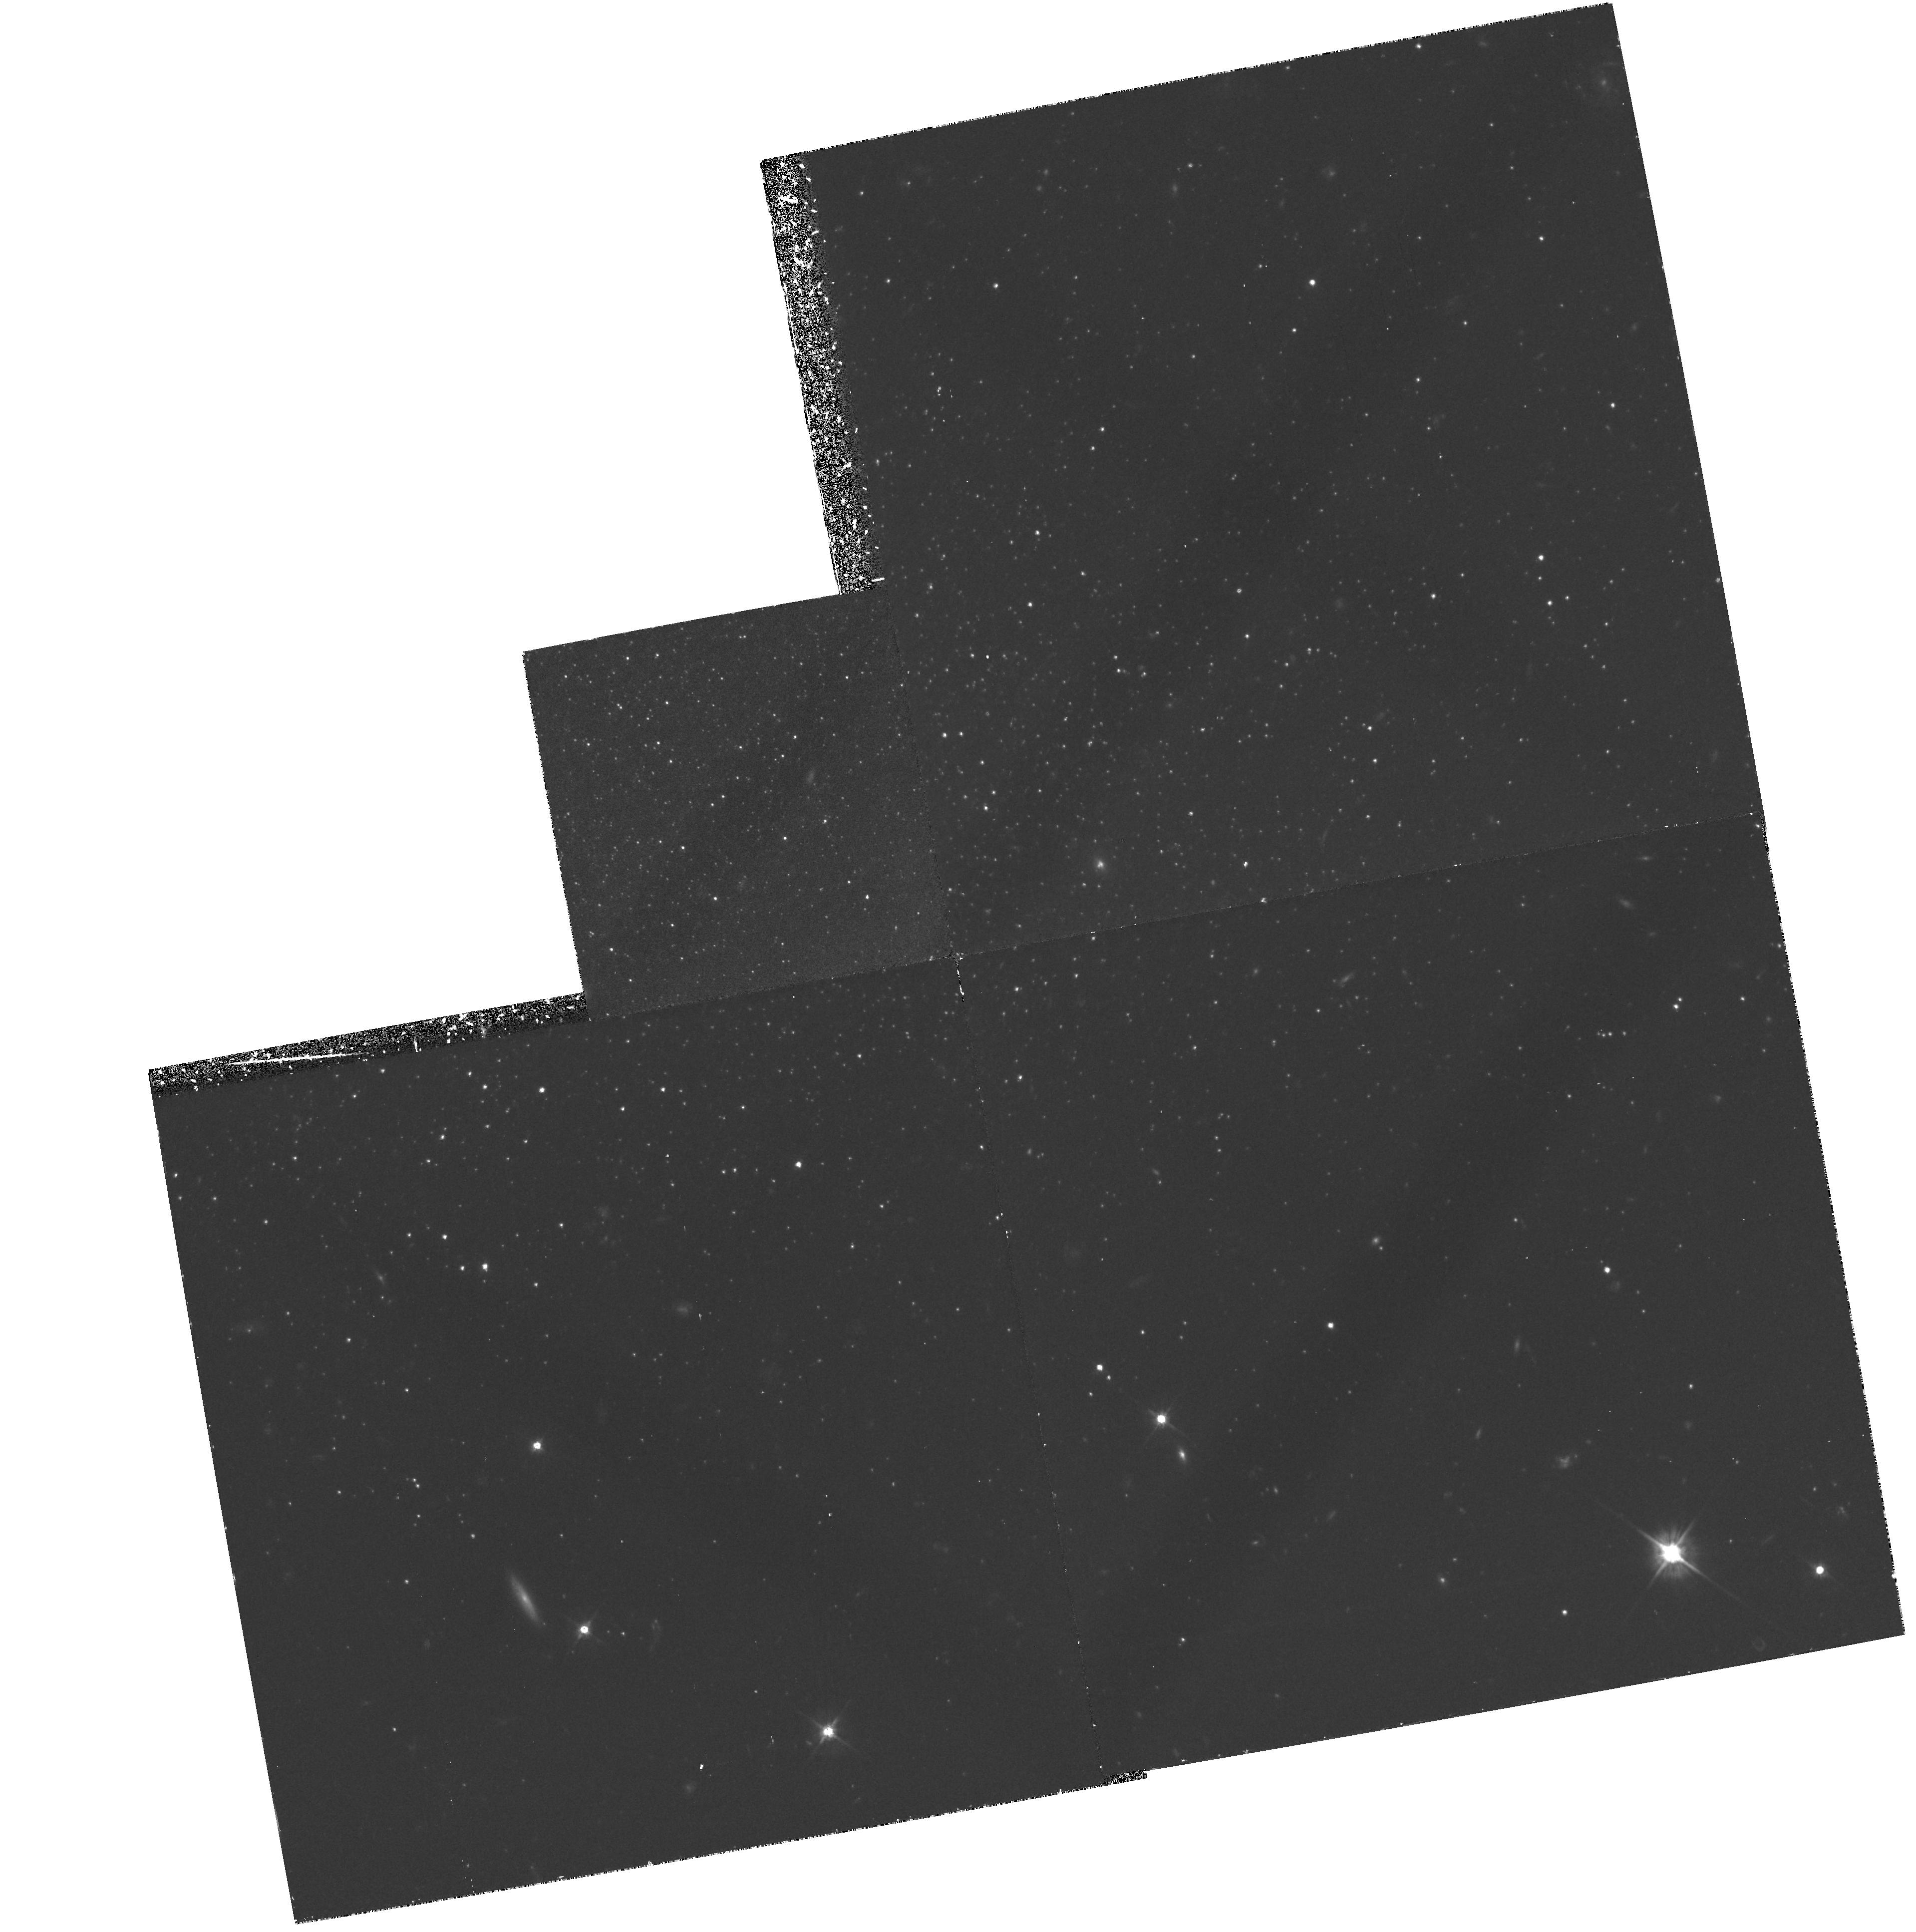
Target: TUCANA. Instrument: WFPC2/PC. Filter: F555W. Exposure: 2 h. Observation ID: hst_5423_02_wfpc2_pc_f555w_u2cw02

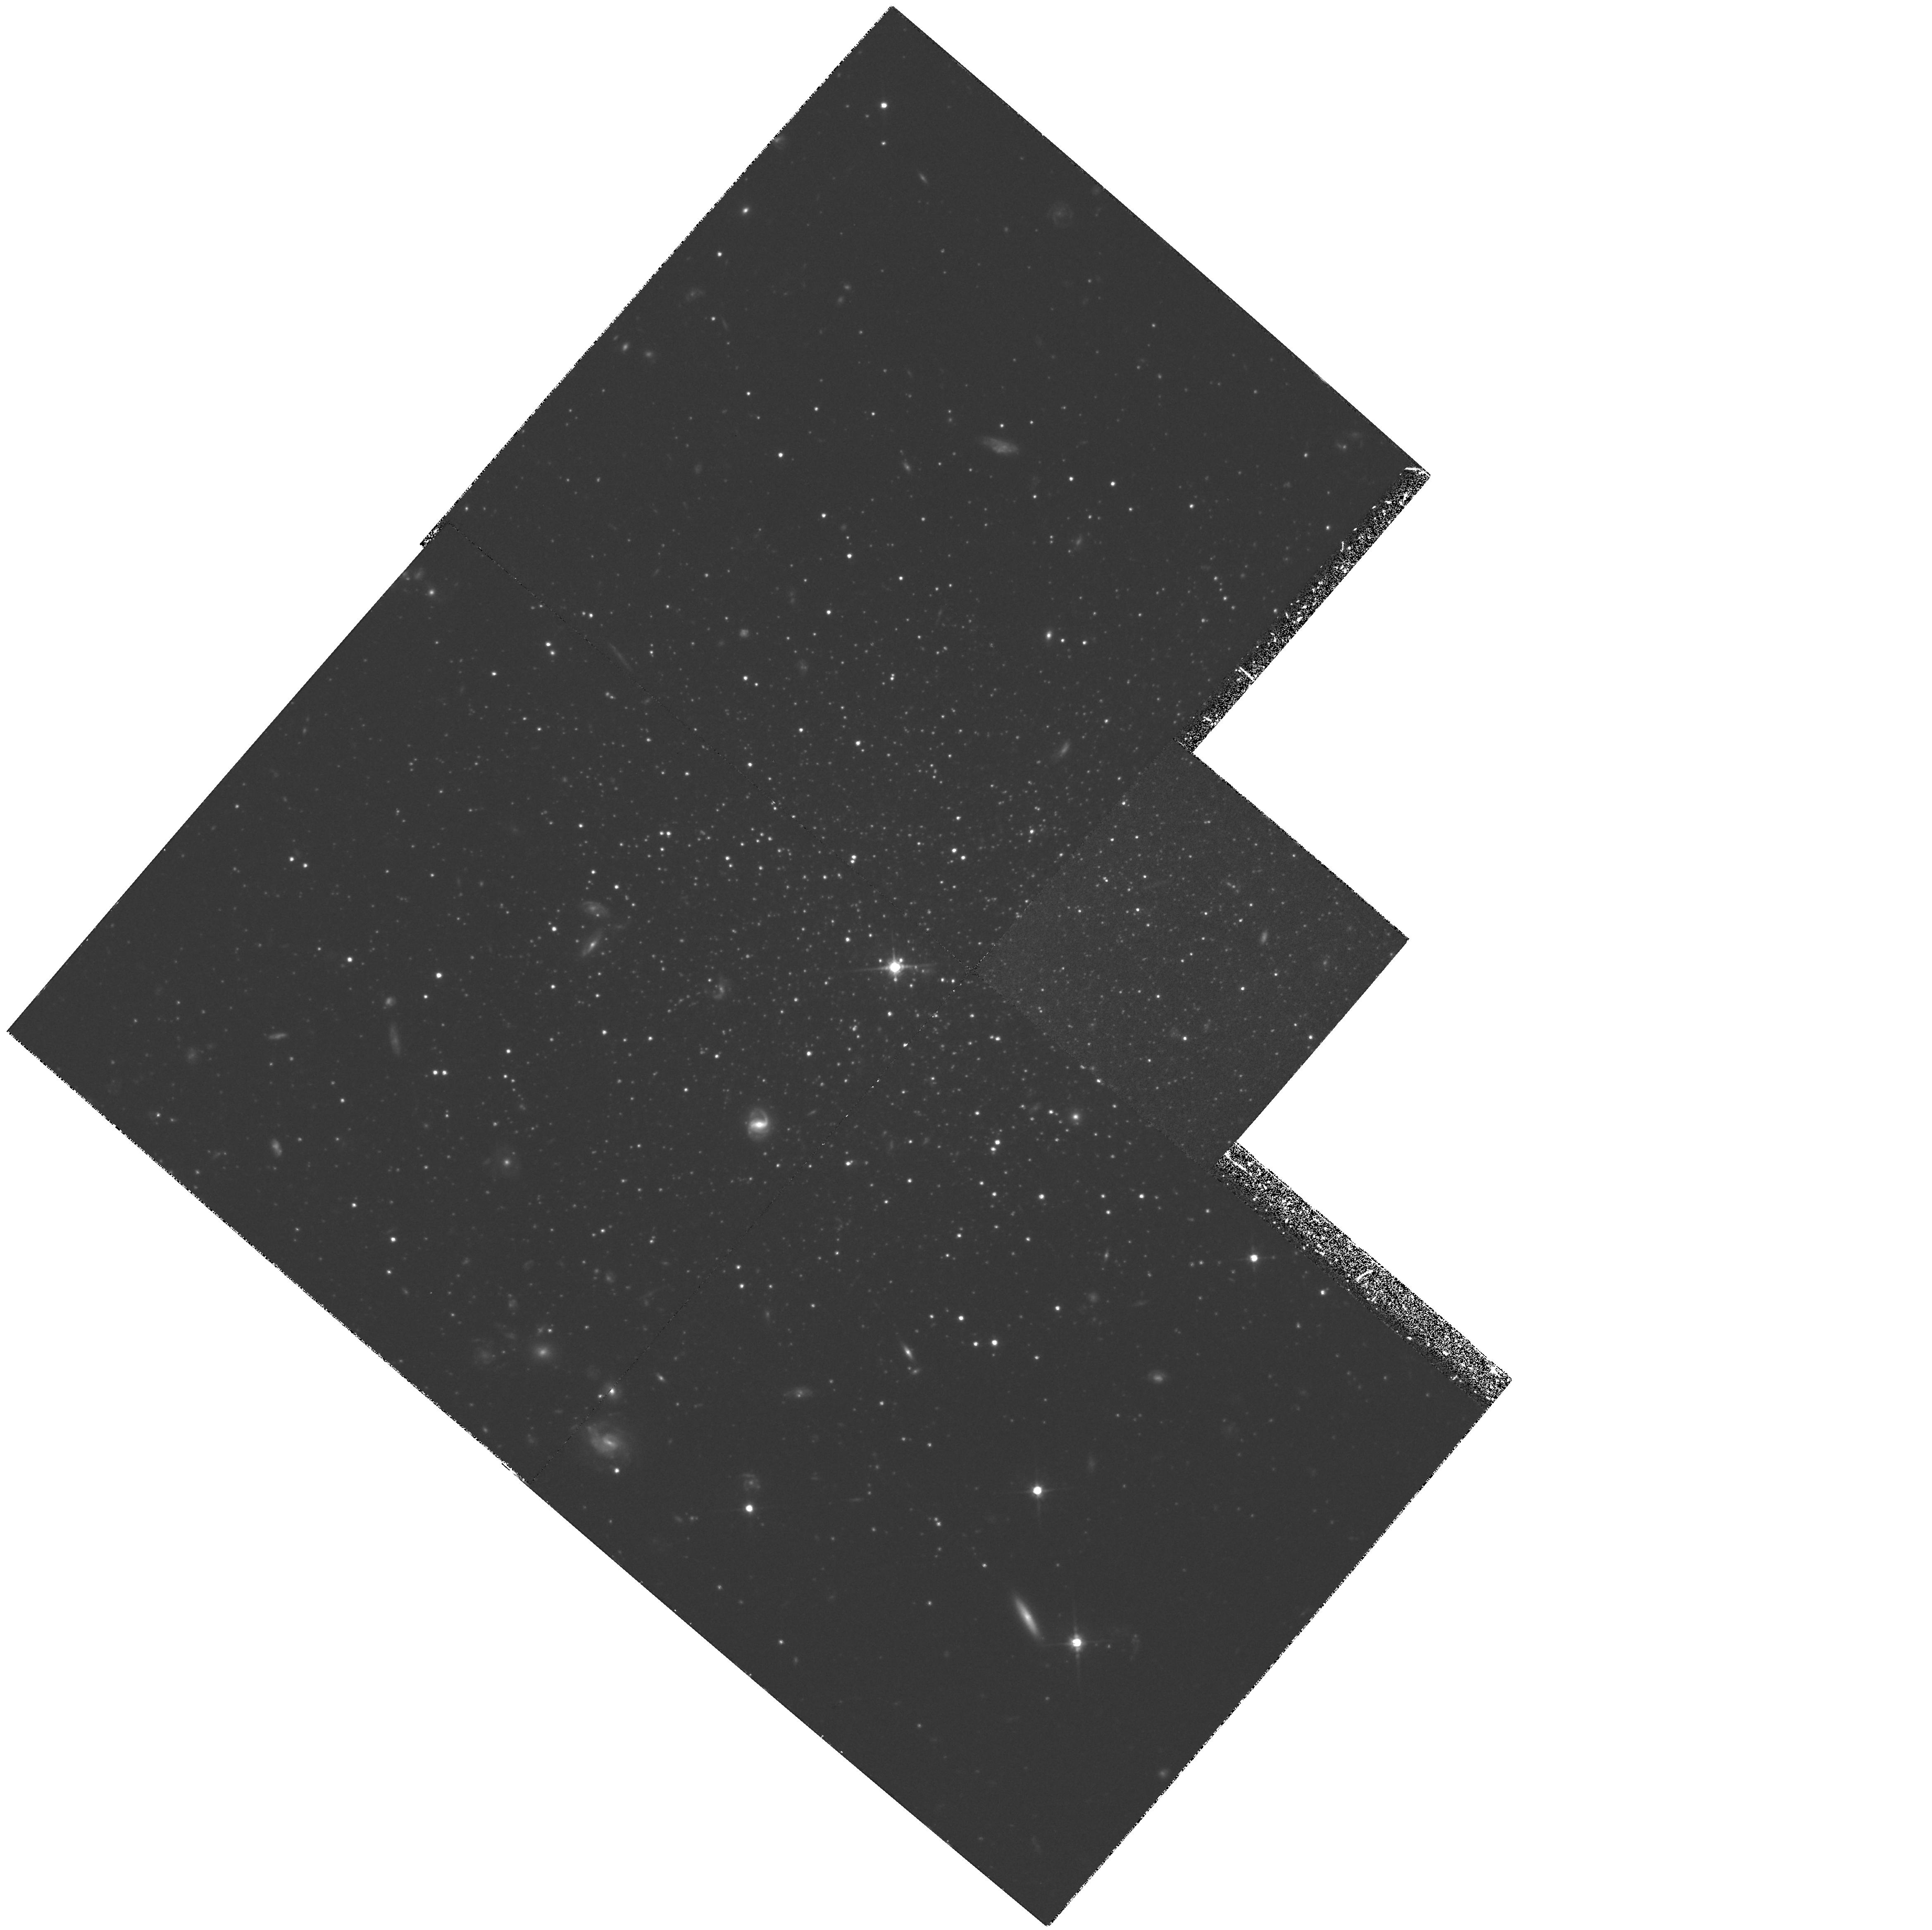
Target: TUCANA. Instrument: WFPC2/PC. Filter: F814W. Exposure: 3.6 h. Observation ID: hst_5423_01_wfpc2_pc_f814w_u2cw01

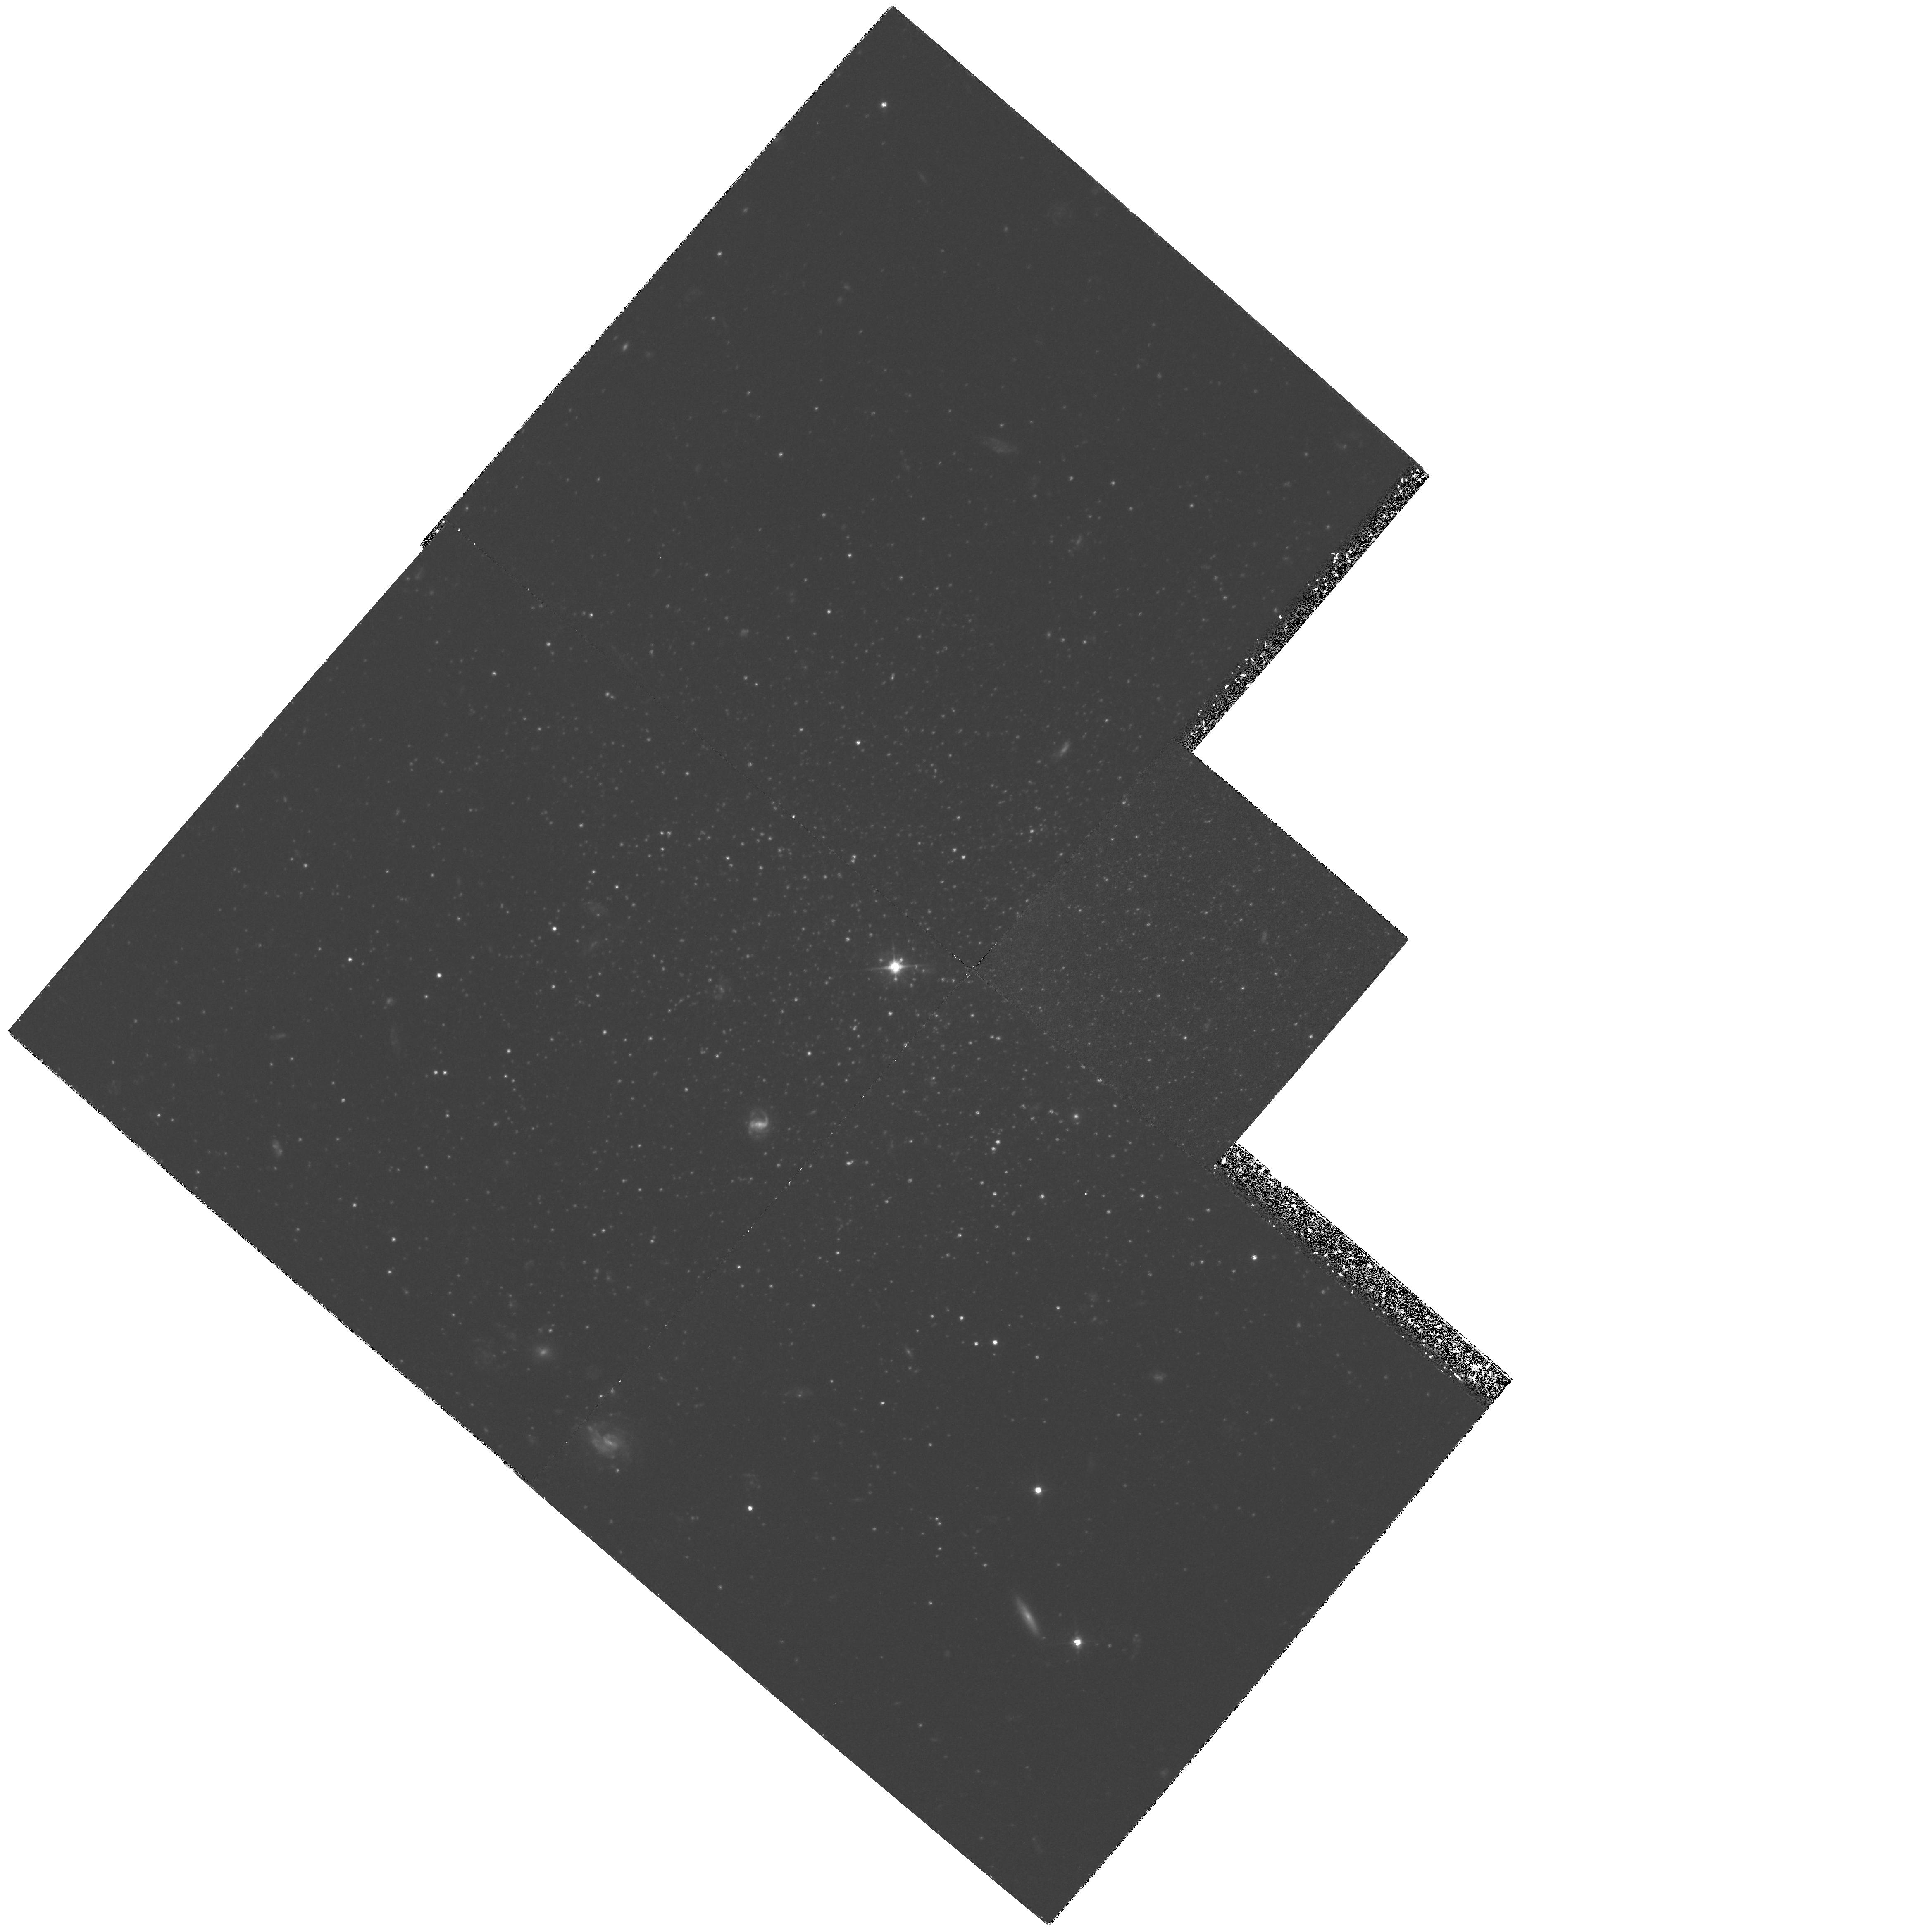
Target: TUCANA. Instrument: WFPC2/PC. Filter: F555W. Exposure: 2.1 h. Observation ID: hst_5423_01_wfpc2_pc_f555w_u2cw01

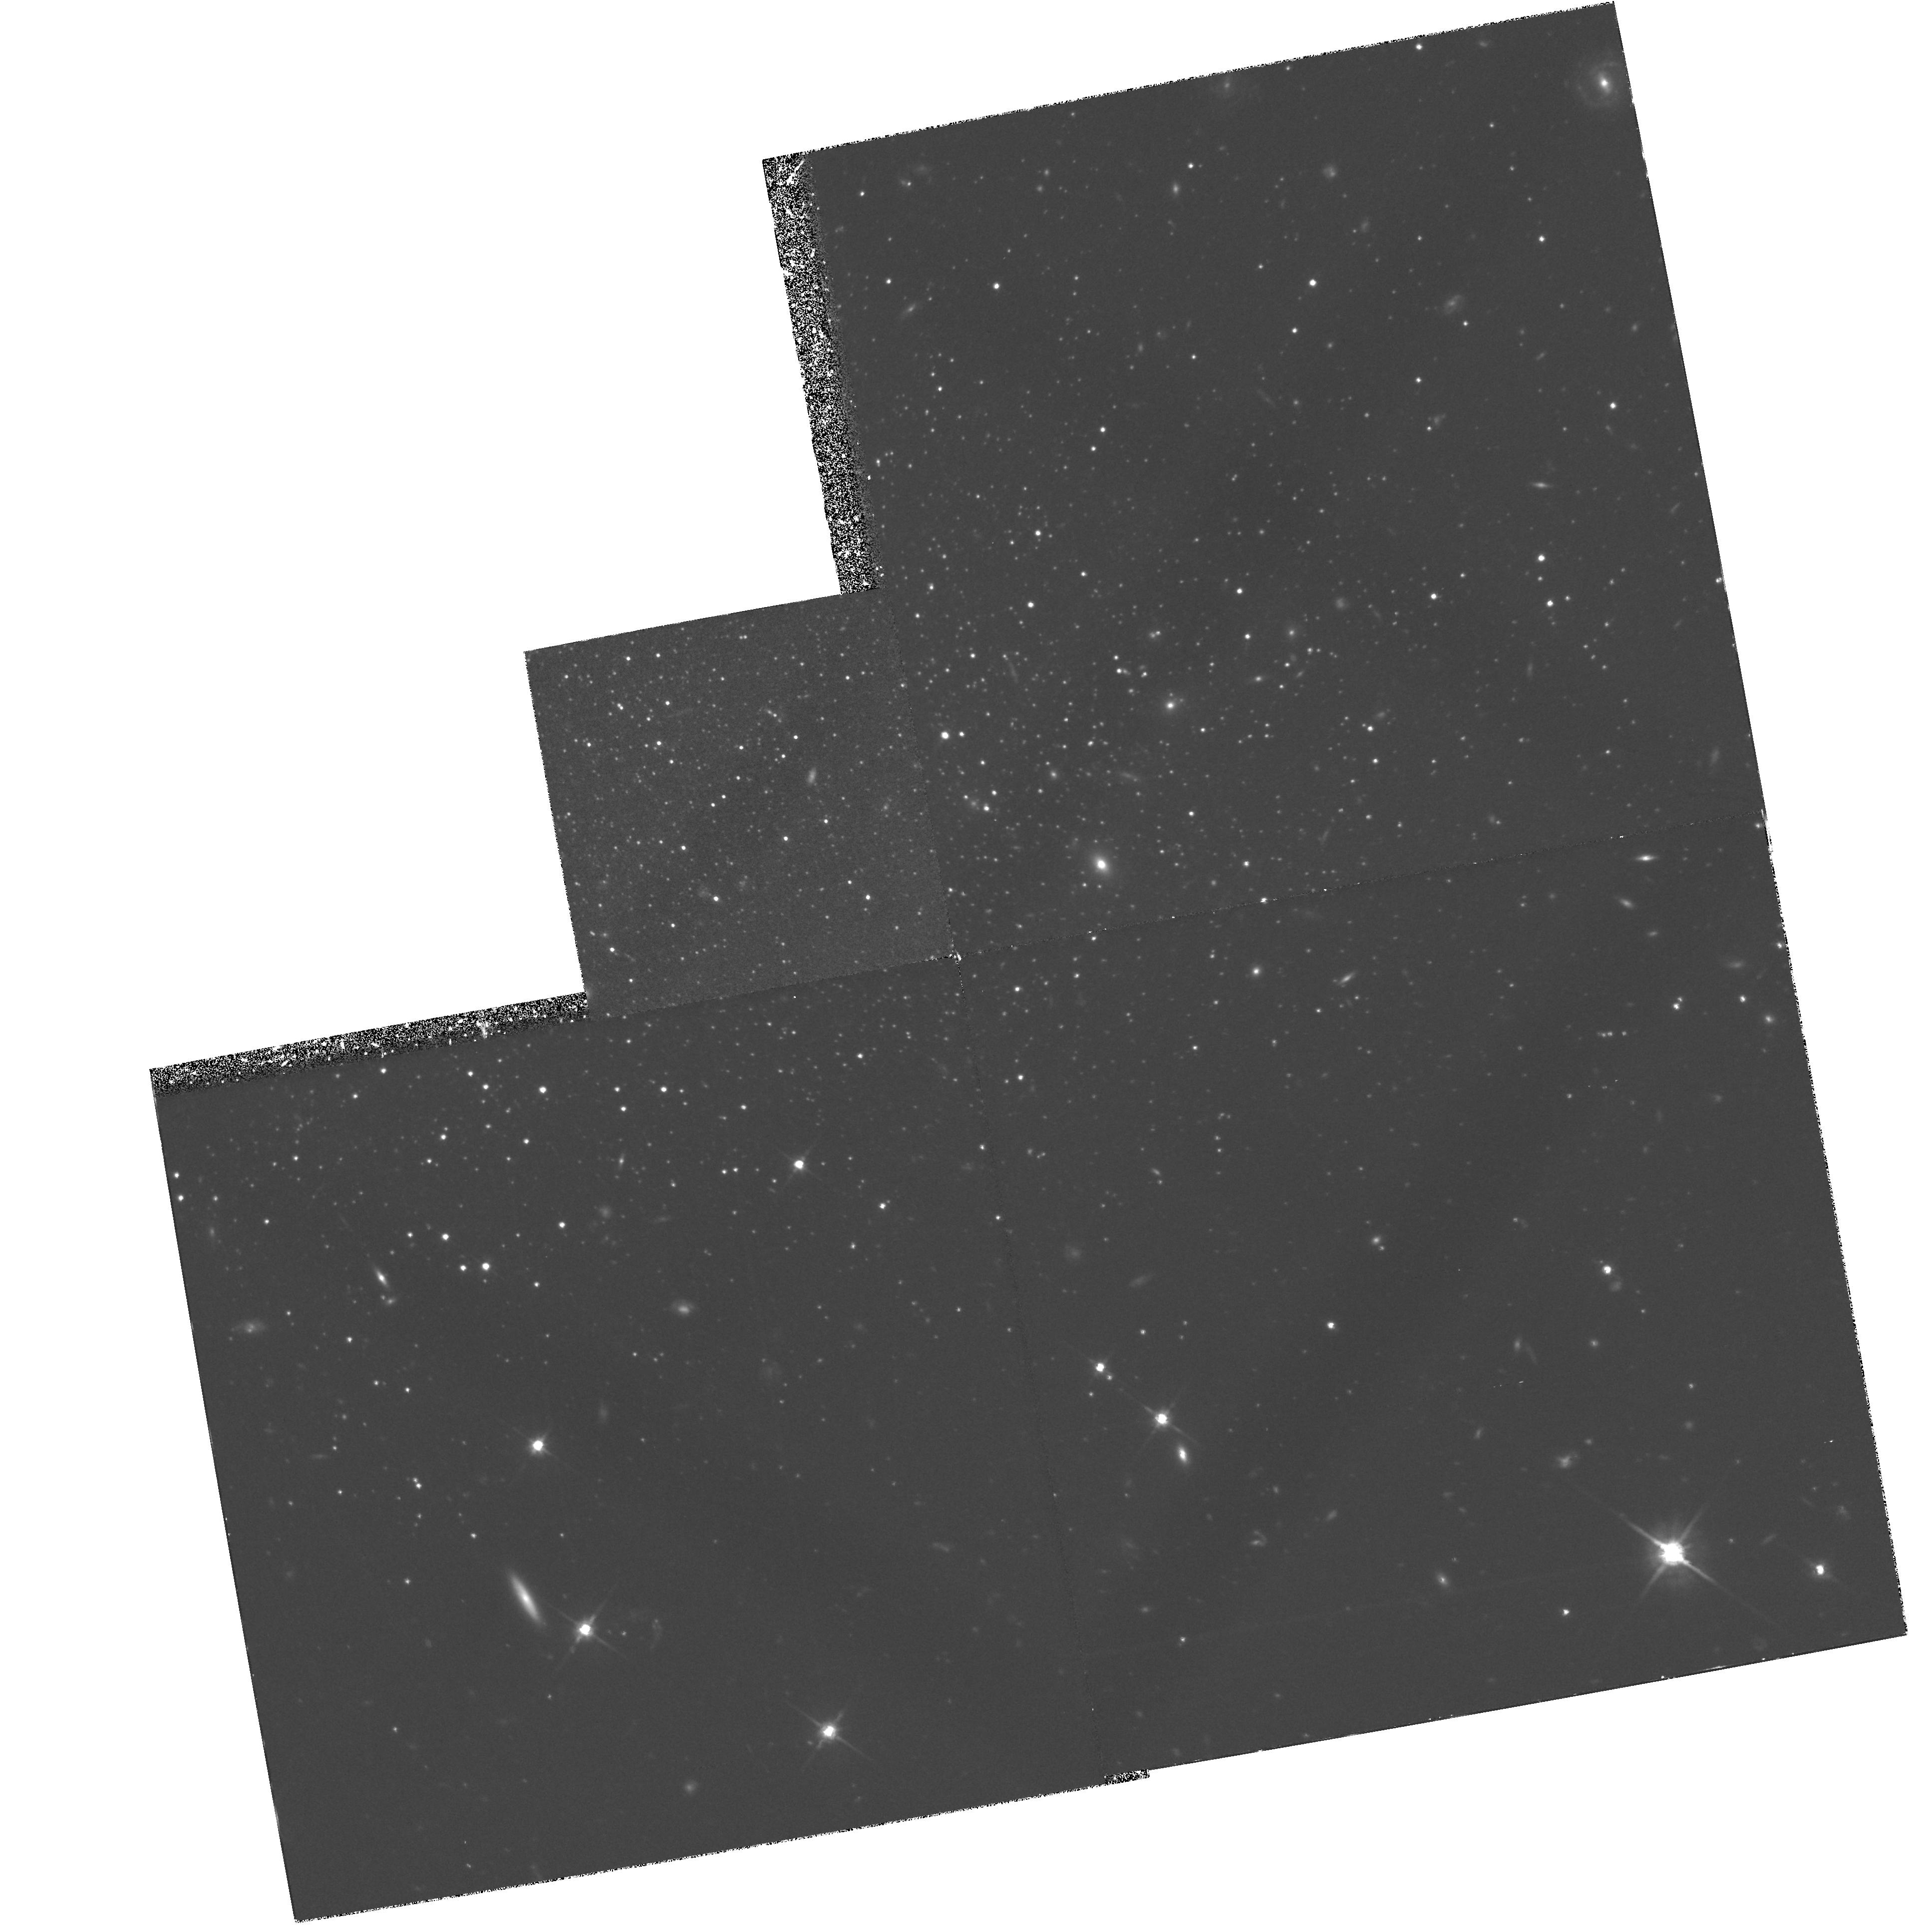
Target: TUCANA. Instrument: WFPC2/PC. Filter: F814W. Exposure: 4 h. Observation ID: hst_5423_02_wfpc2_pc_f814w_u2cw02

THE TUCANA DWARF SPHEROIDAL GALAXY (PI: Seitzer, Patrick O.)

WFPC2 images of the core of the recently discovered Tucana dwarf spheroidal galaxy will be used to construct a color magnitude diagram that shows for the first time the horizontal branch magnitude and morphology of this system. An accurate distance modulus of this isolated Local Group member will be determined as well. All other galaxies of this class are satellites of much larger parent galaxies, such as the eight known systems around our Galaxy and the three systems around M31. In addition, the internal abundance dispersion of Tucana can be determined from the width of the giant branch at a faint enough level to be free from AGB star contamination. We will compare these characteristics with those of other known dwarf spheroidal galaxies, and determine what is unique about this isolated Local Group system.